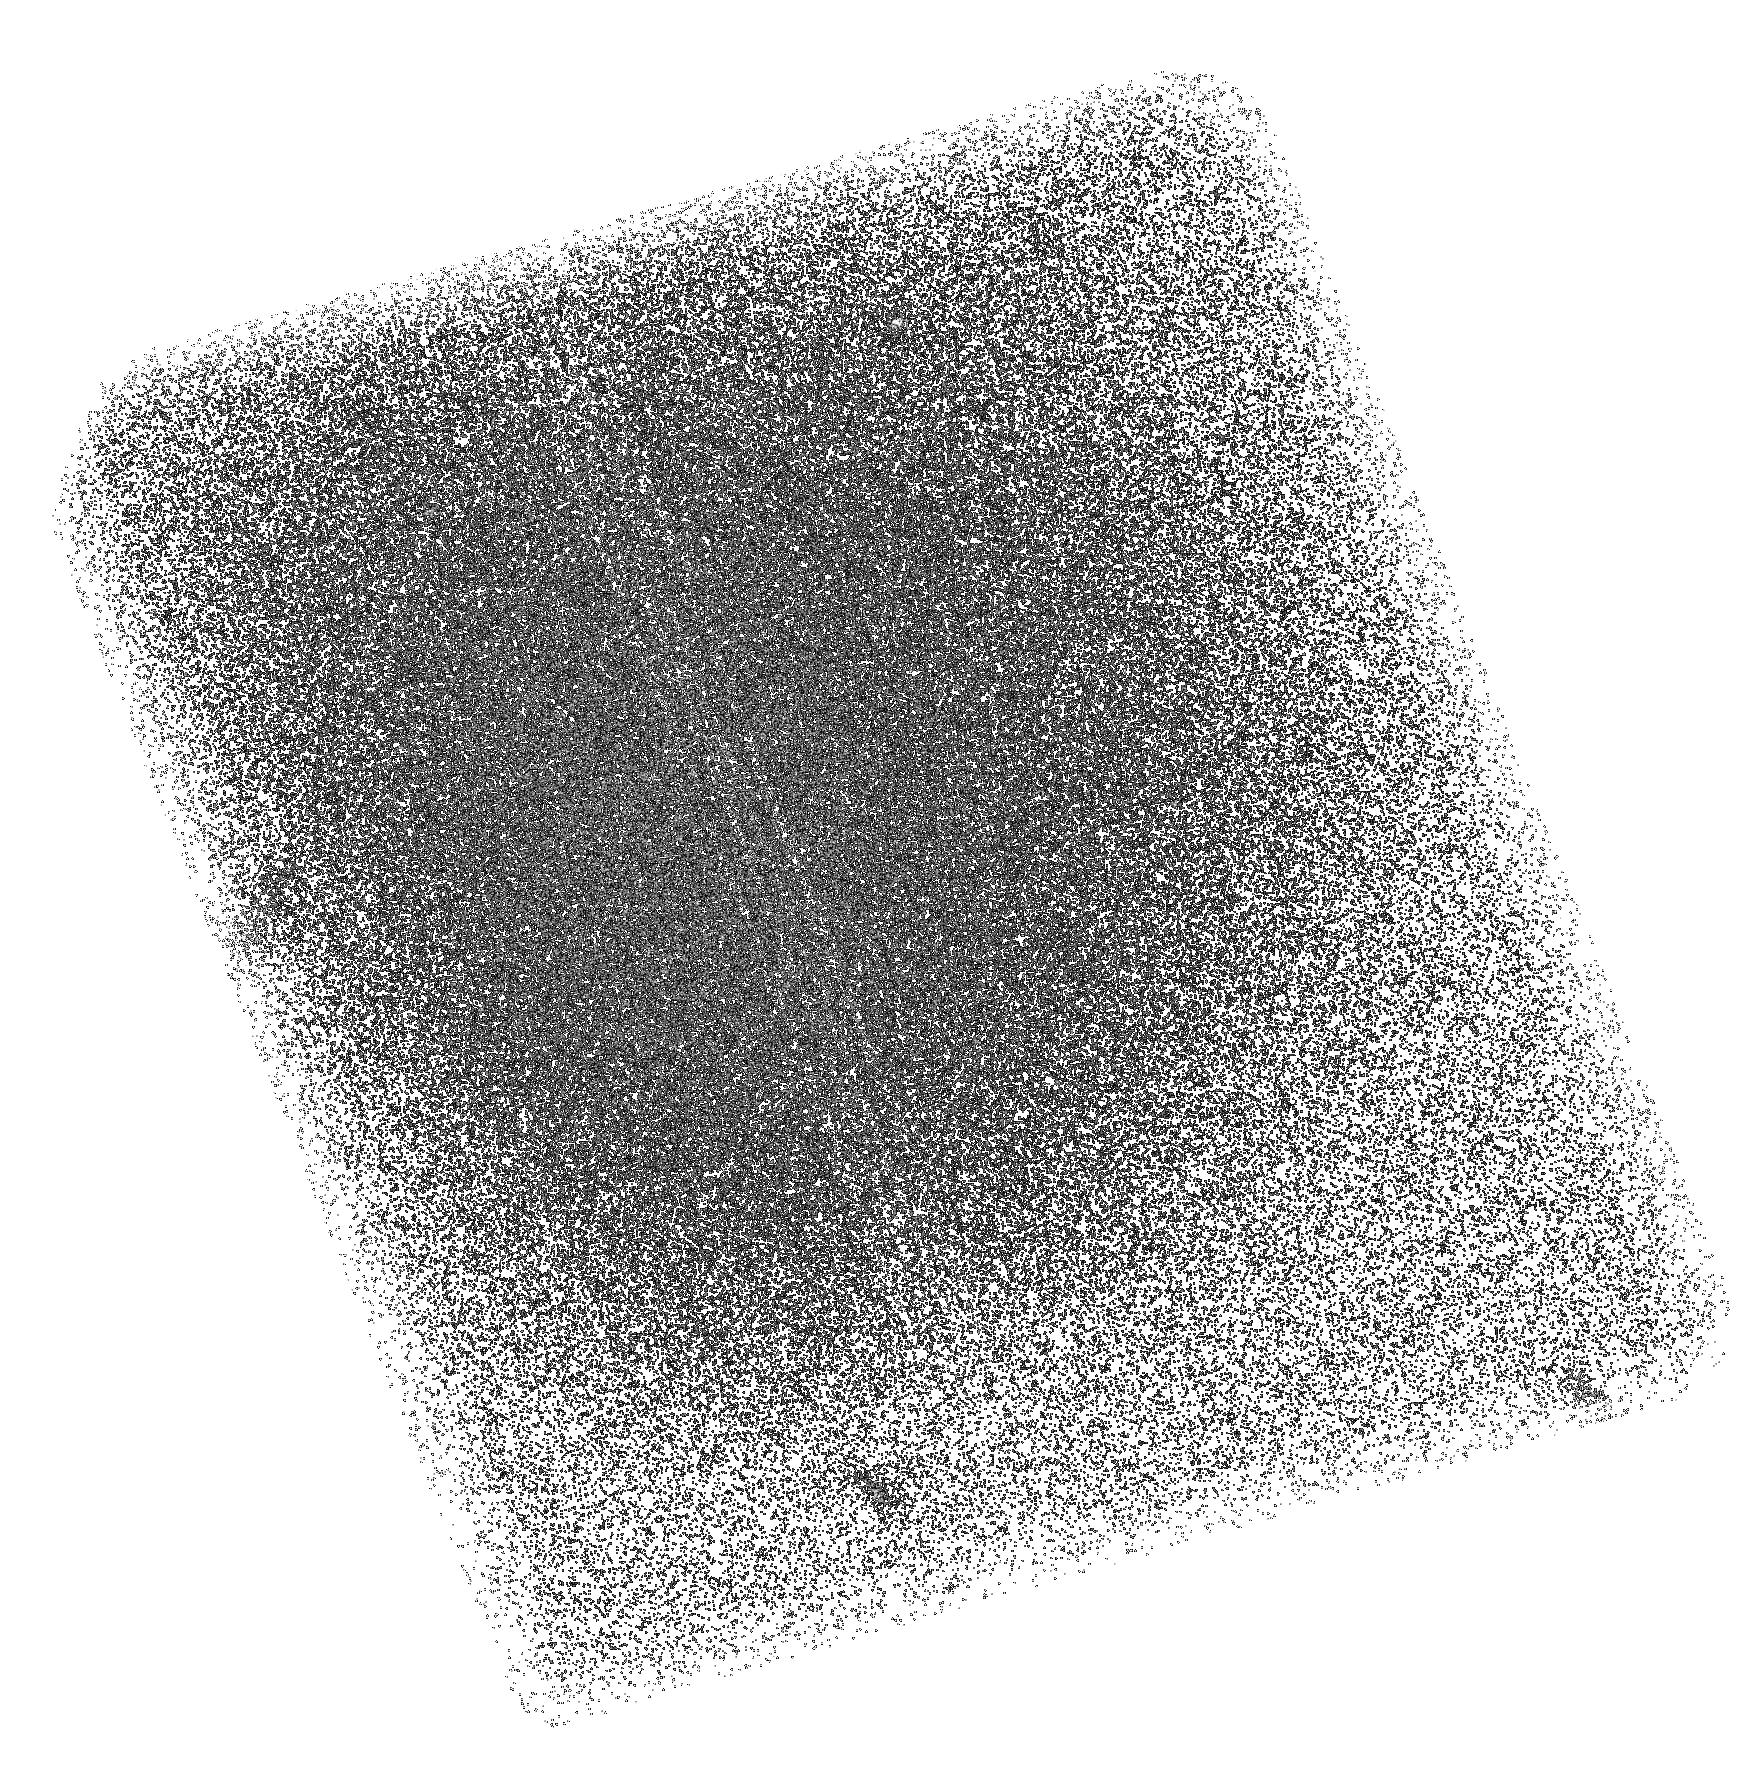
Target: LYC-S23. Instrument: ACS/SBC. Filter: F150LP. Exposure: 2.1 h. Observation ID: hst_10872_09_acs_sbc_f150lp_j9qu09

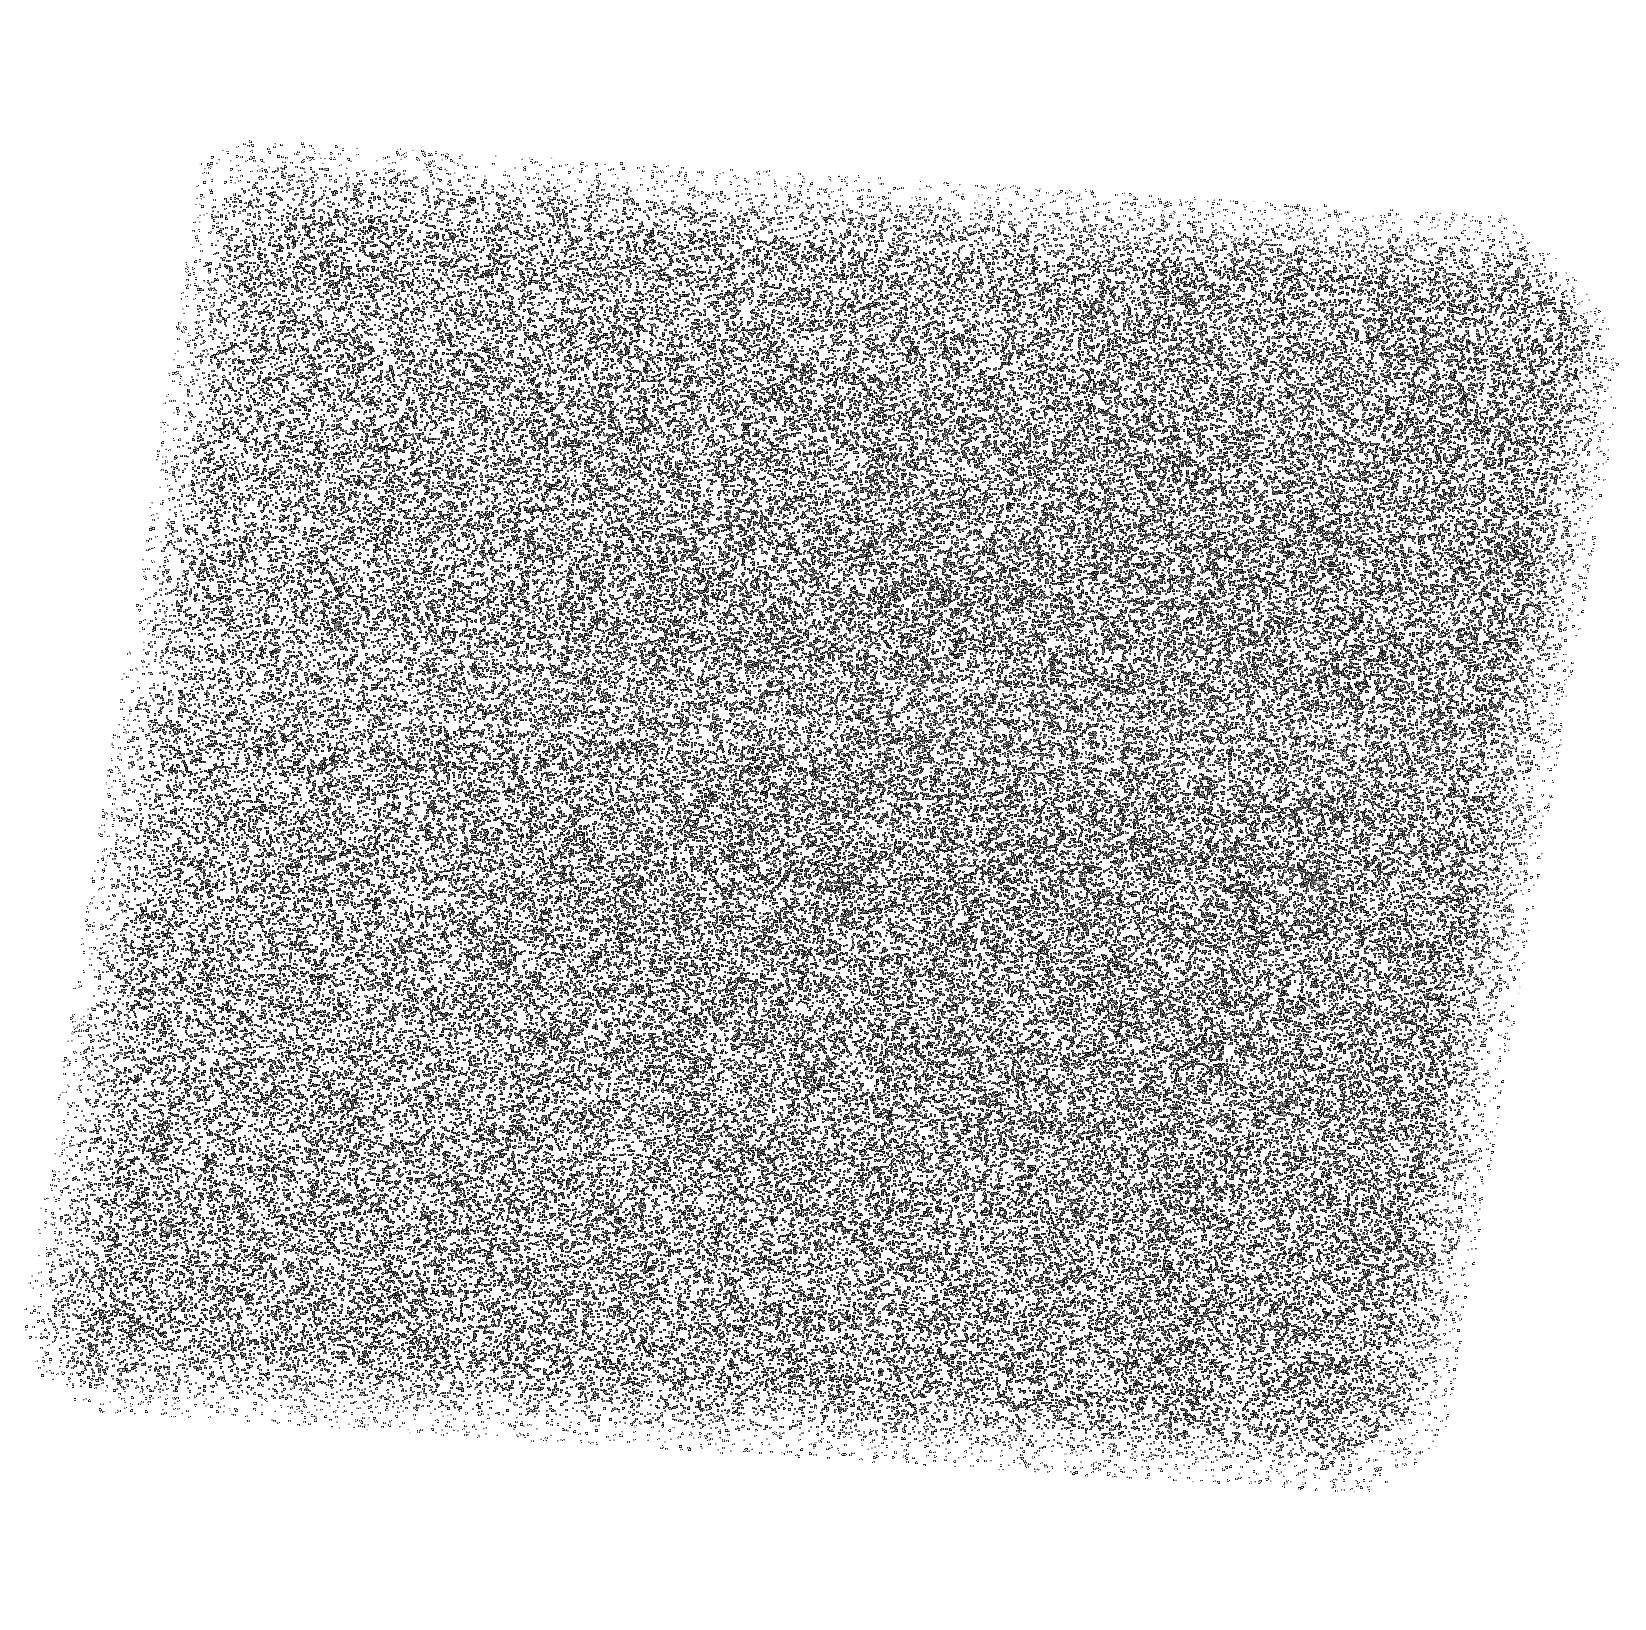
Target: LYC-N3. Instrument: ACS/SBC. Filter: F150LP. Exposure: 2.2 h. Observation ID: hst_10872_19_acs_sbc_f150lp_j9qu19

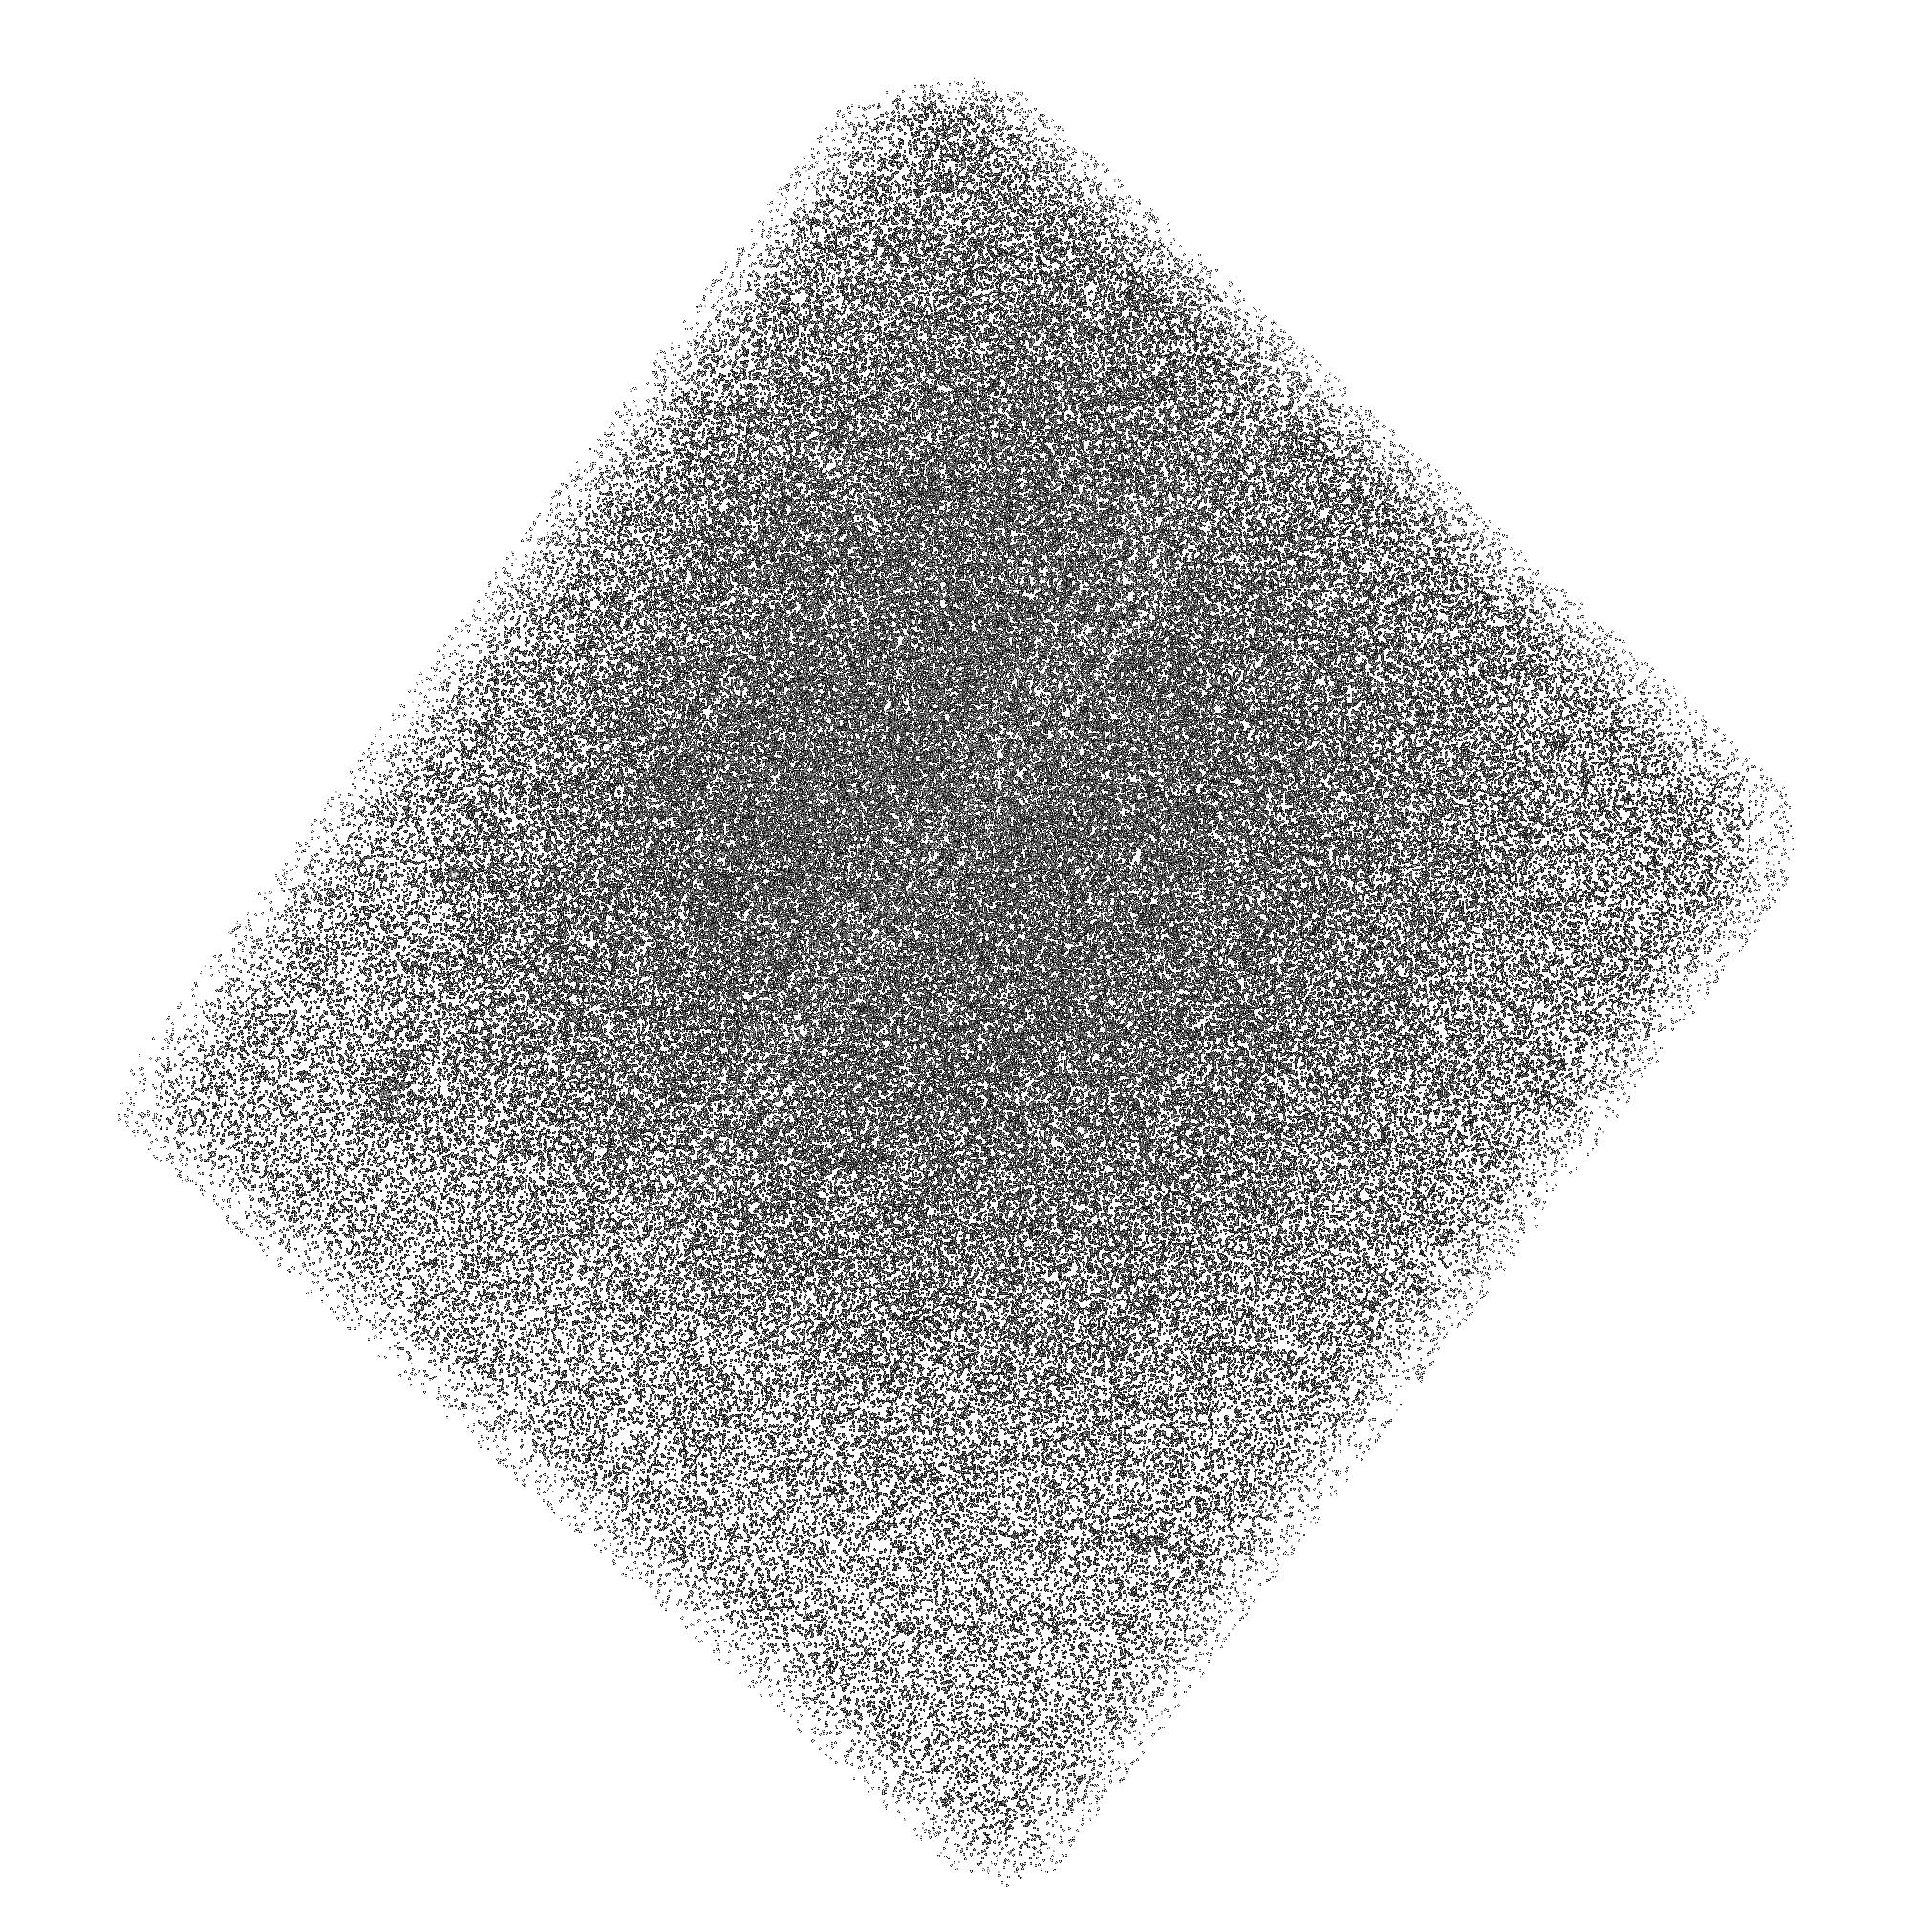
Target: LYC-S4. Instrument: ACS/SBC. Filter: F150LP. Exposure: 2.1 h. Observation ID: hst_10872_01_acs_sbc_f150lp_j9qu01

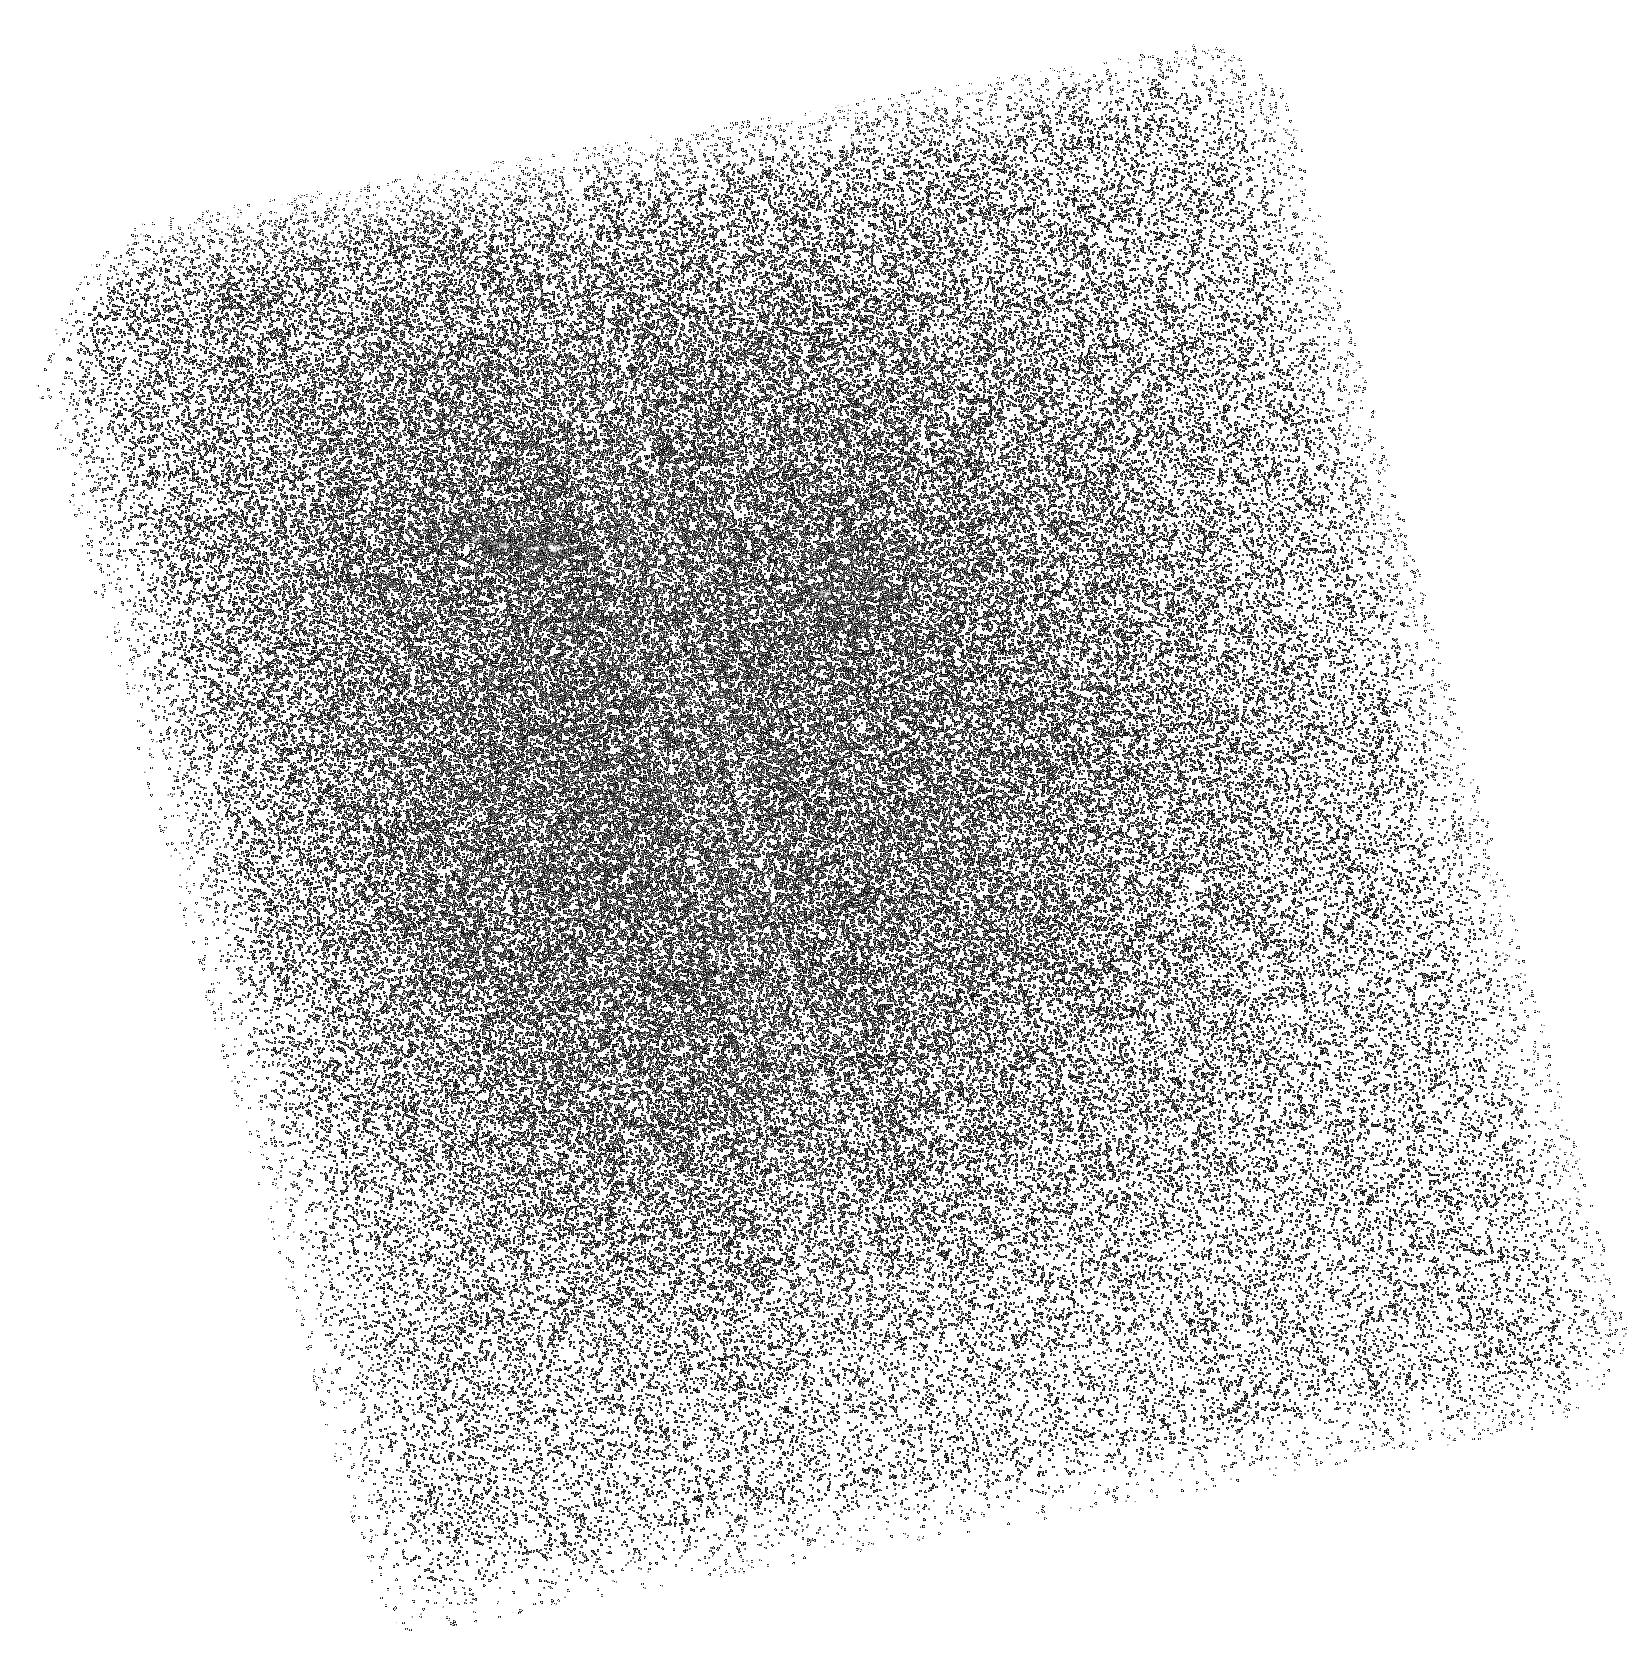
Target: LYC-S17. Instrument: ACS/SBC. Filter: F150LP. Exposure: 1.4 h. Observation ID: hst_10872_08_acs_sbc_f150lp_j9qu08

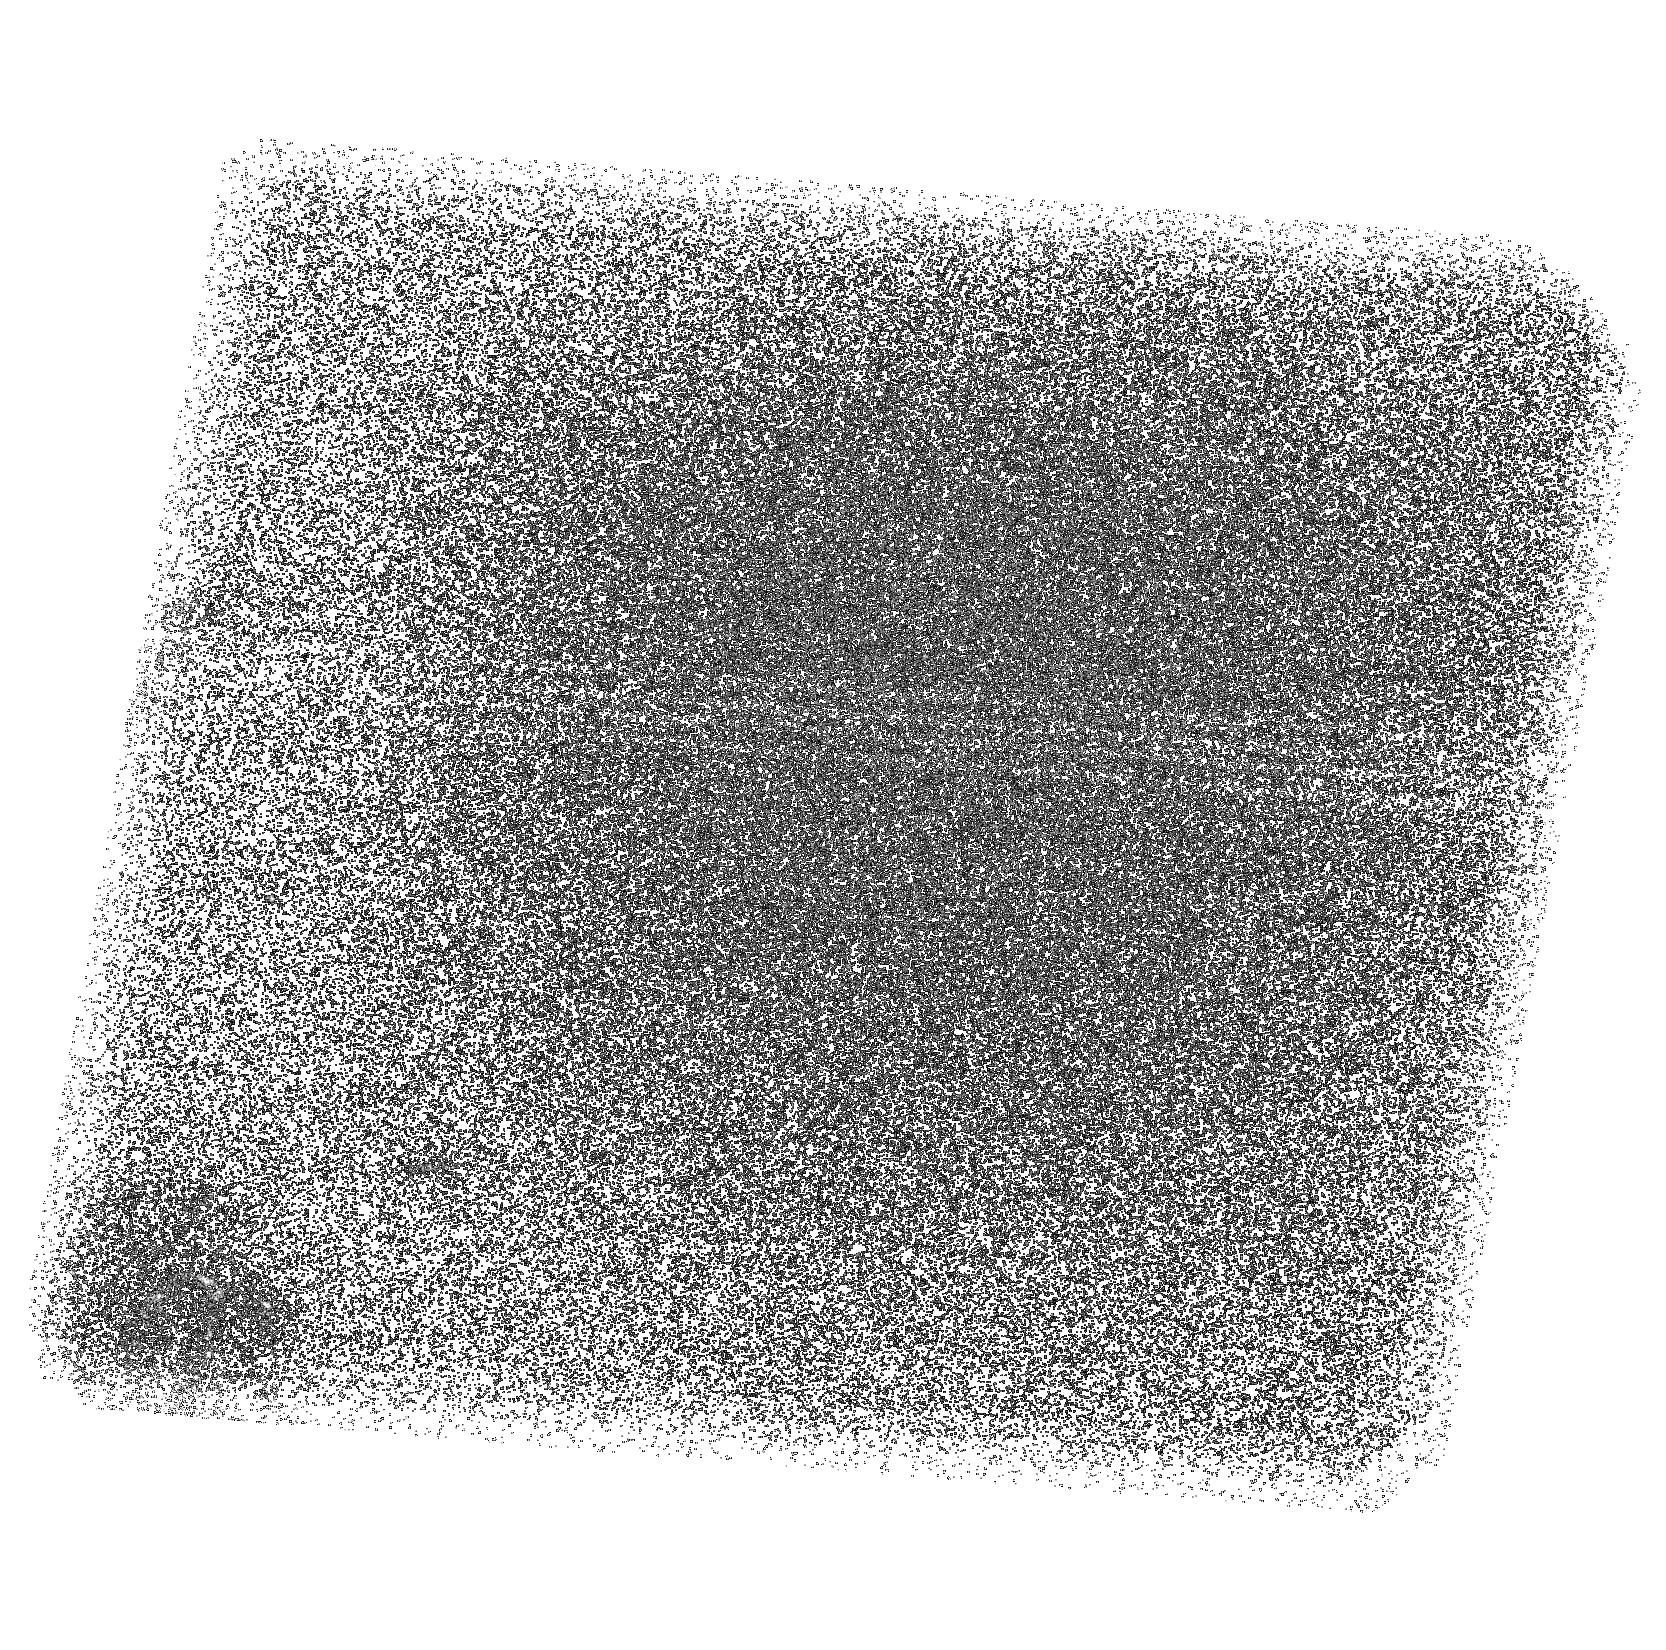
Target: LYC-N11. Instrument: ACS/SBC. Filter: F150LP. Exposure: 2.2 h. Observation ID: hst_10872_23_acs_sbc_f150lp_j9qu23

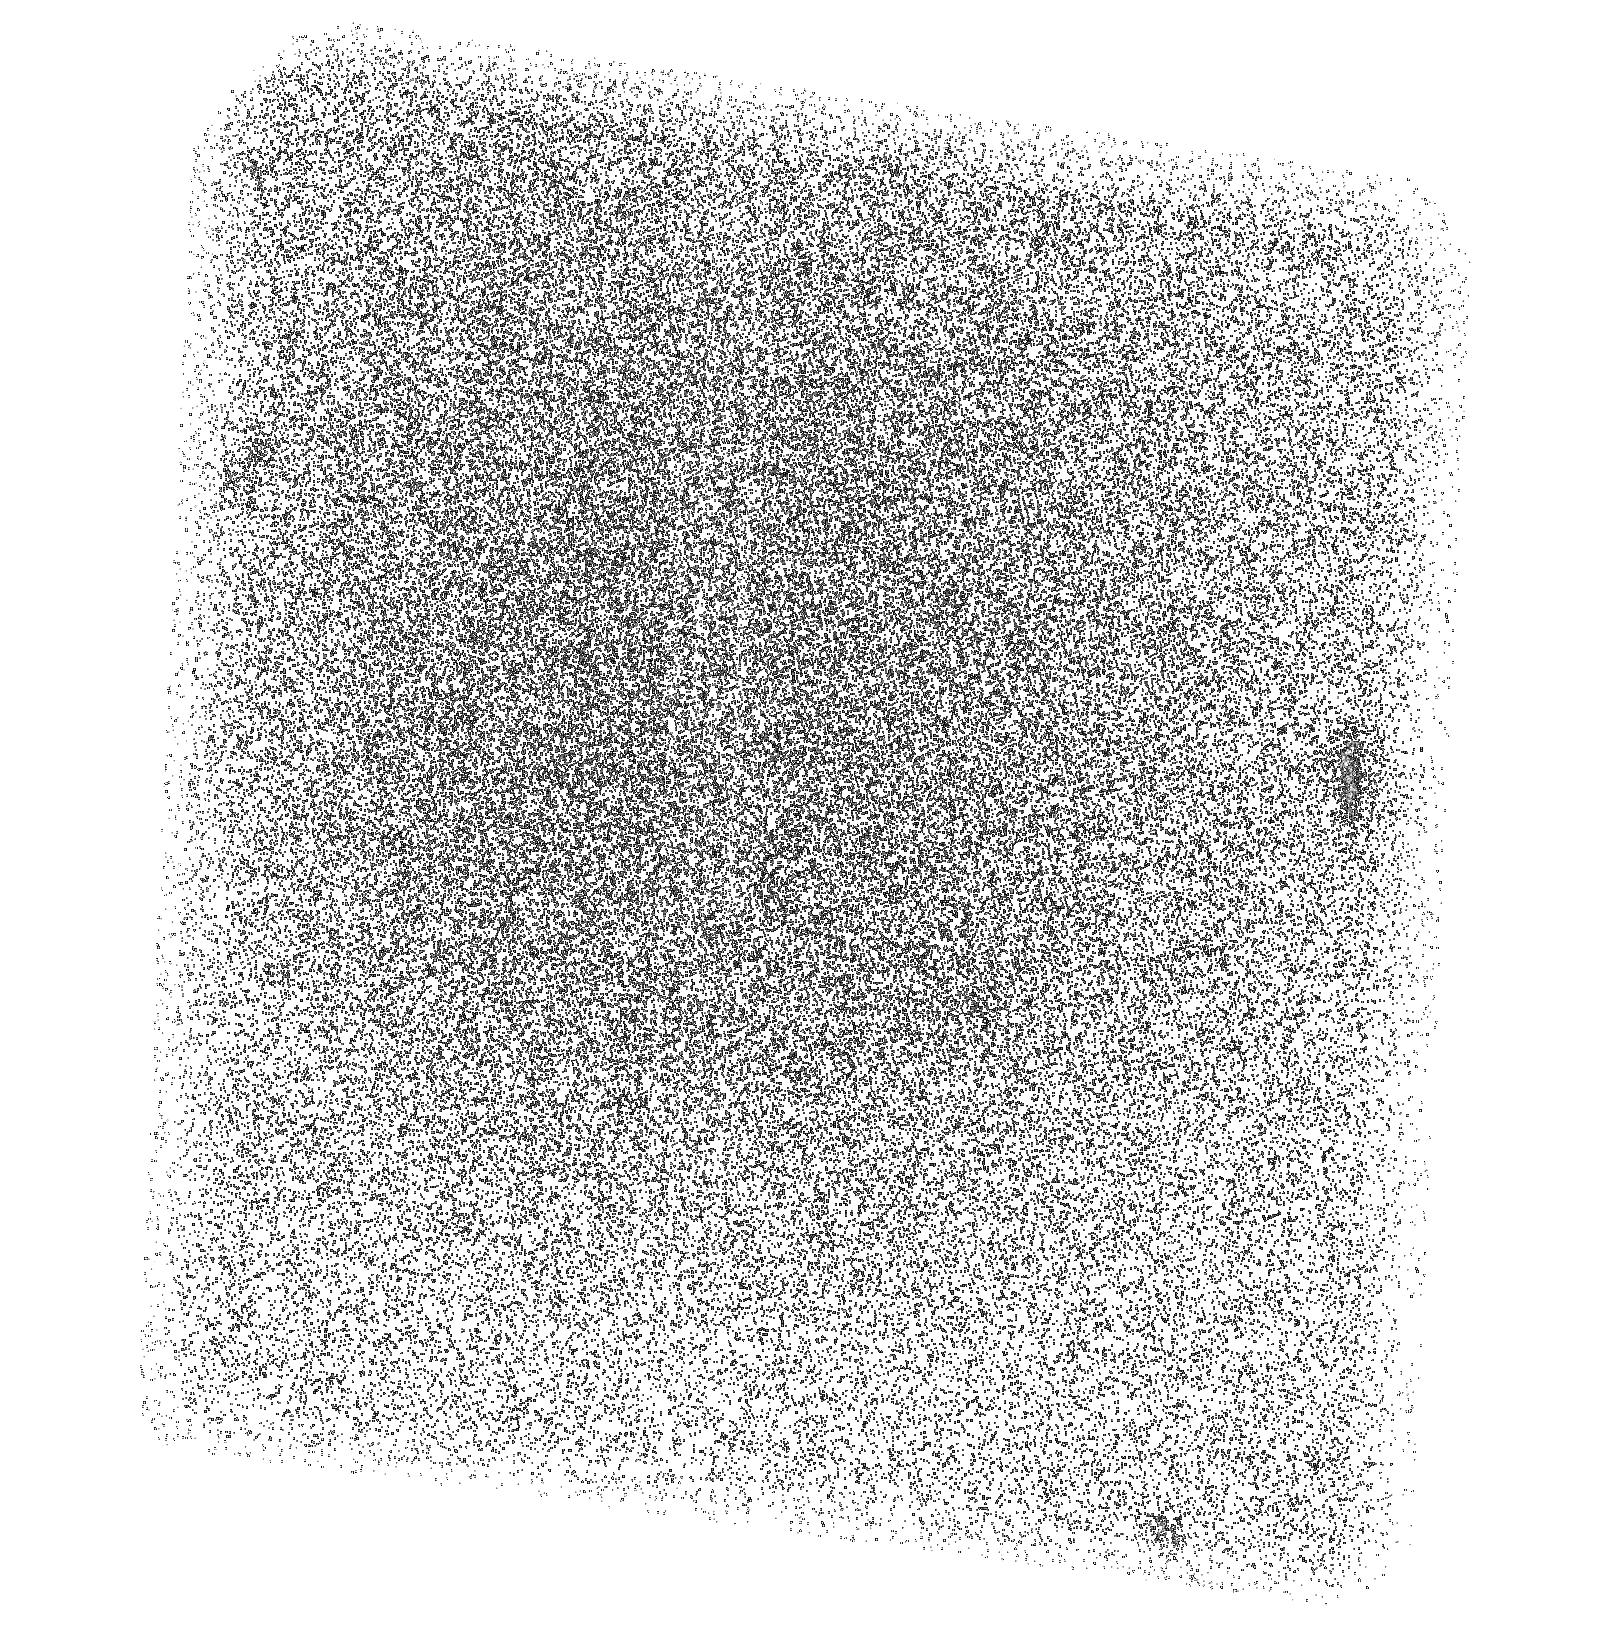
Target: LYC-S6. Instrument: ACS/SBC. Filter: F150LP. Exposure: 1.4 h. Observation ID: hst_10872_14_acs_sbc_f150lp_j9qu14

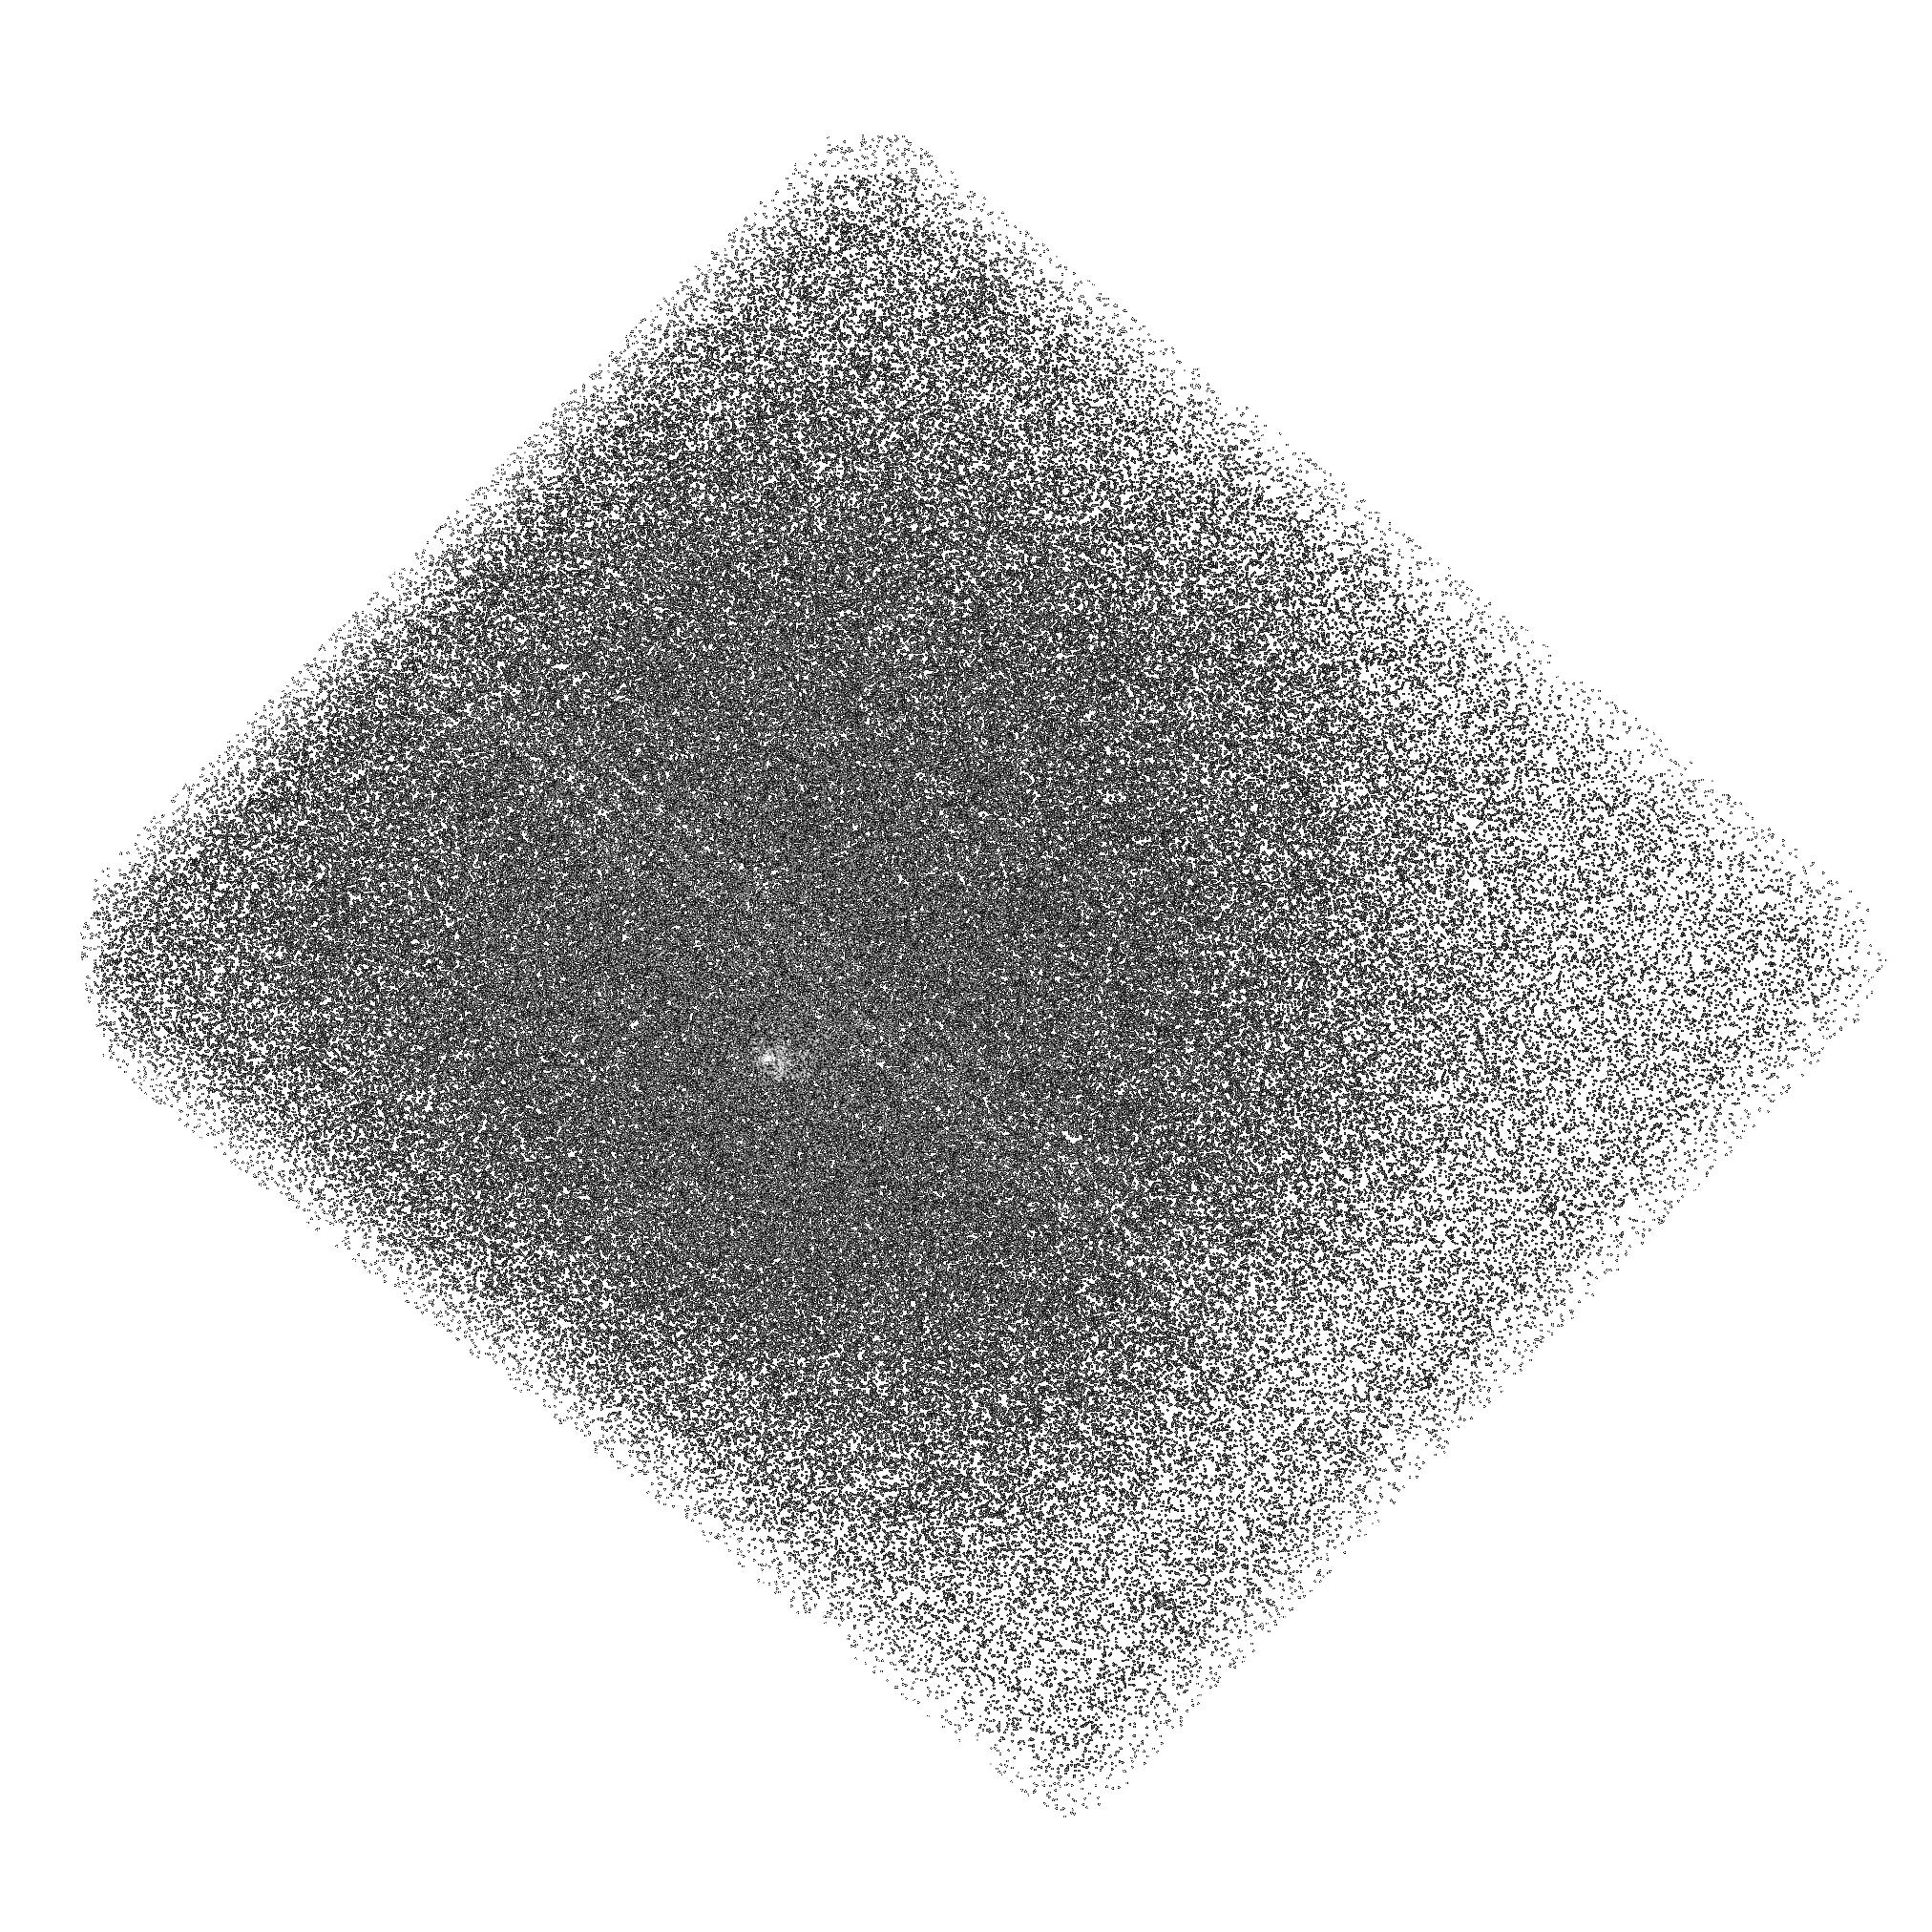
Target: LYC-N6. Instrument: ACS/SBC. Filter: F150LP. Exposure: 1.4 h. Observation ID: hst_10872_28_acs_sbc_f150lp_j9qu28

Lyman Continuum Emission in Galaxies at z=1.2 (PI: Teplitz, Harry)

Lyman continuum photons produced in massive starbursts may have played a dominant role in the reionization of the Universe. Starbursts are important contributors to the ionizing metagalactic background at lower redshifts as well. However, their contribution to the background depends upon the fraction of ionizing radiation that escapes from the intrinsic opacity of galaxies below the Lyman limit. Current surveys suggest escape fractions of a few percent, up to 10%, with very few detections (as opposed to upper limits) having been reported. No detections have been reported in the epochs between z=0.1 and z=2. We propose to measure the fraction of escaping Lyman continuum radiation from 15 luminous z~1.2 galaxies in the GOODS fields. Using the tremendous sensitivity of the ACS Solar-blind Channel, we will reach AB=30 mag., allowing us to detect an escape fraction of 1%. We will correlate the amount of escaping radiation with the photometric and morphological properties of the galaxies. A non-detection in all sources would imply that QSOs provide the overwhelming majority of ionizing radiation at z=1.3, and it would strongly indicate that the properties of galaxies at higher redshift have to be significantly different for galaxies to dominate reionization. The deep FUV images will also be useful for extending the FUV study of other galaxies in the GOODS fields.